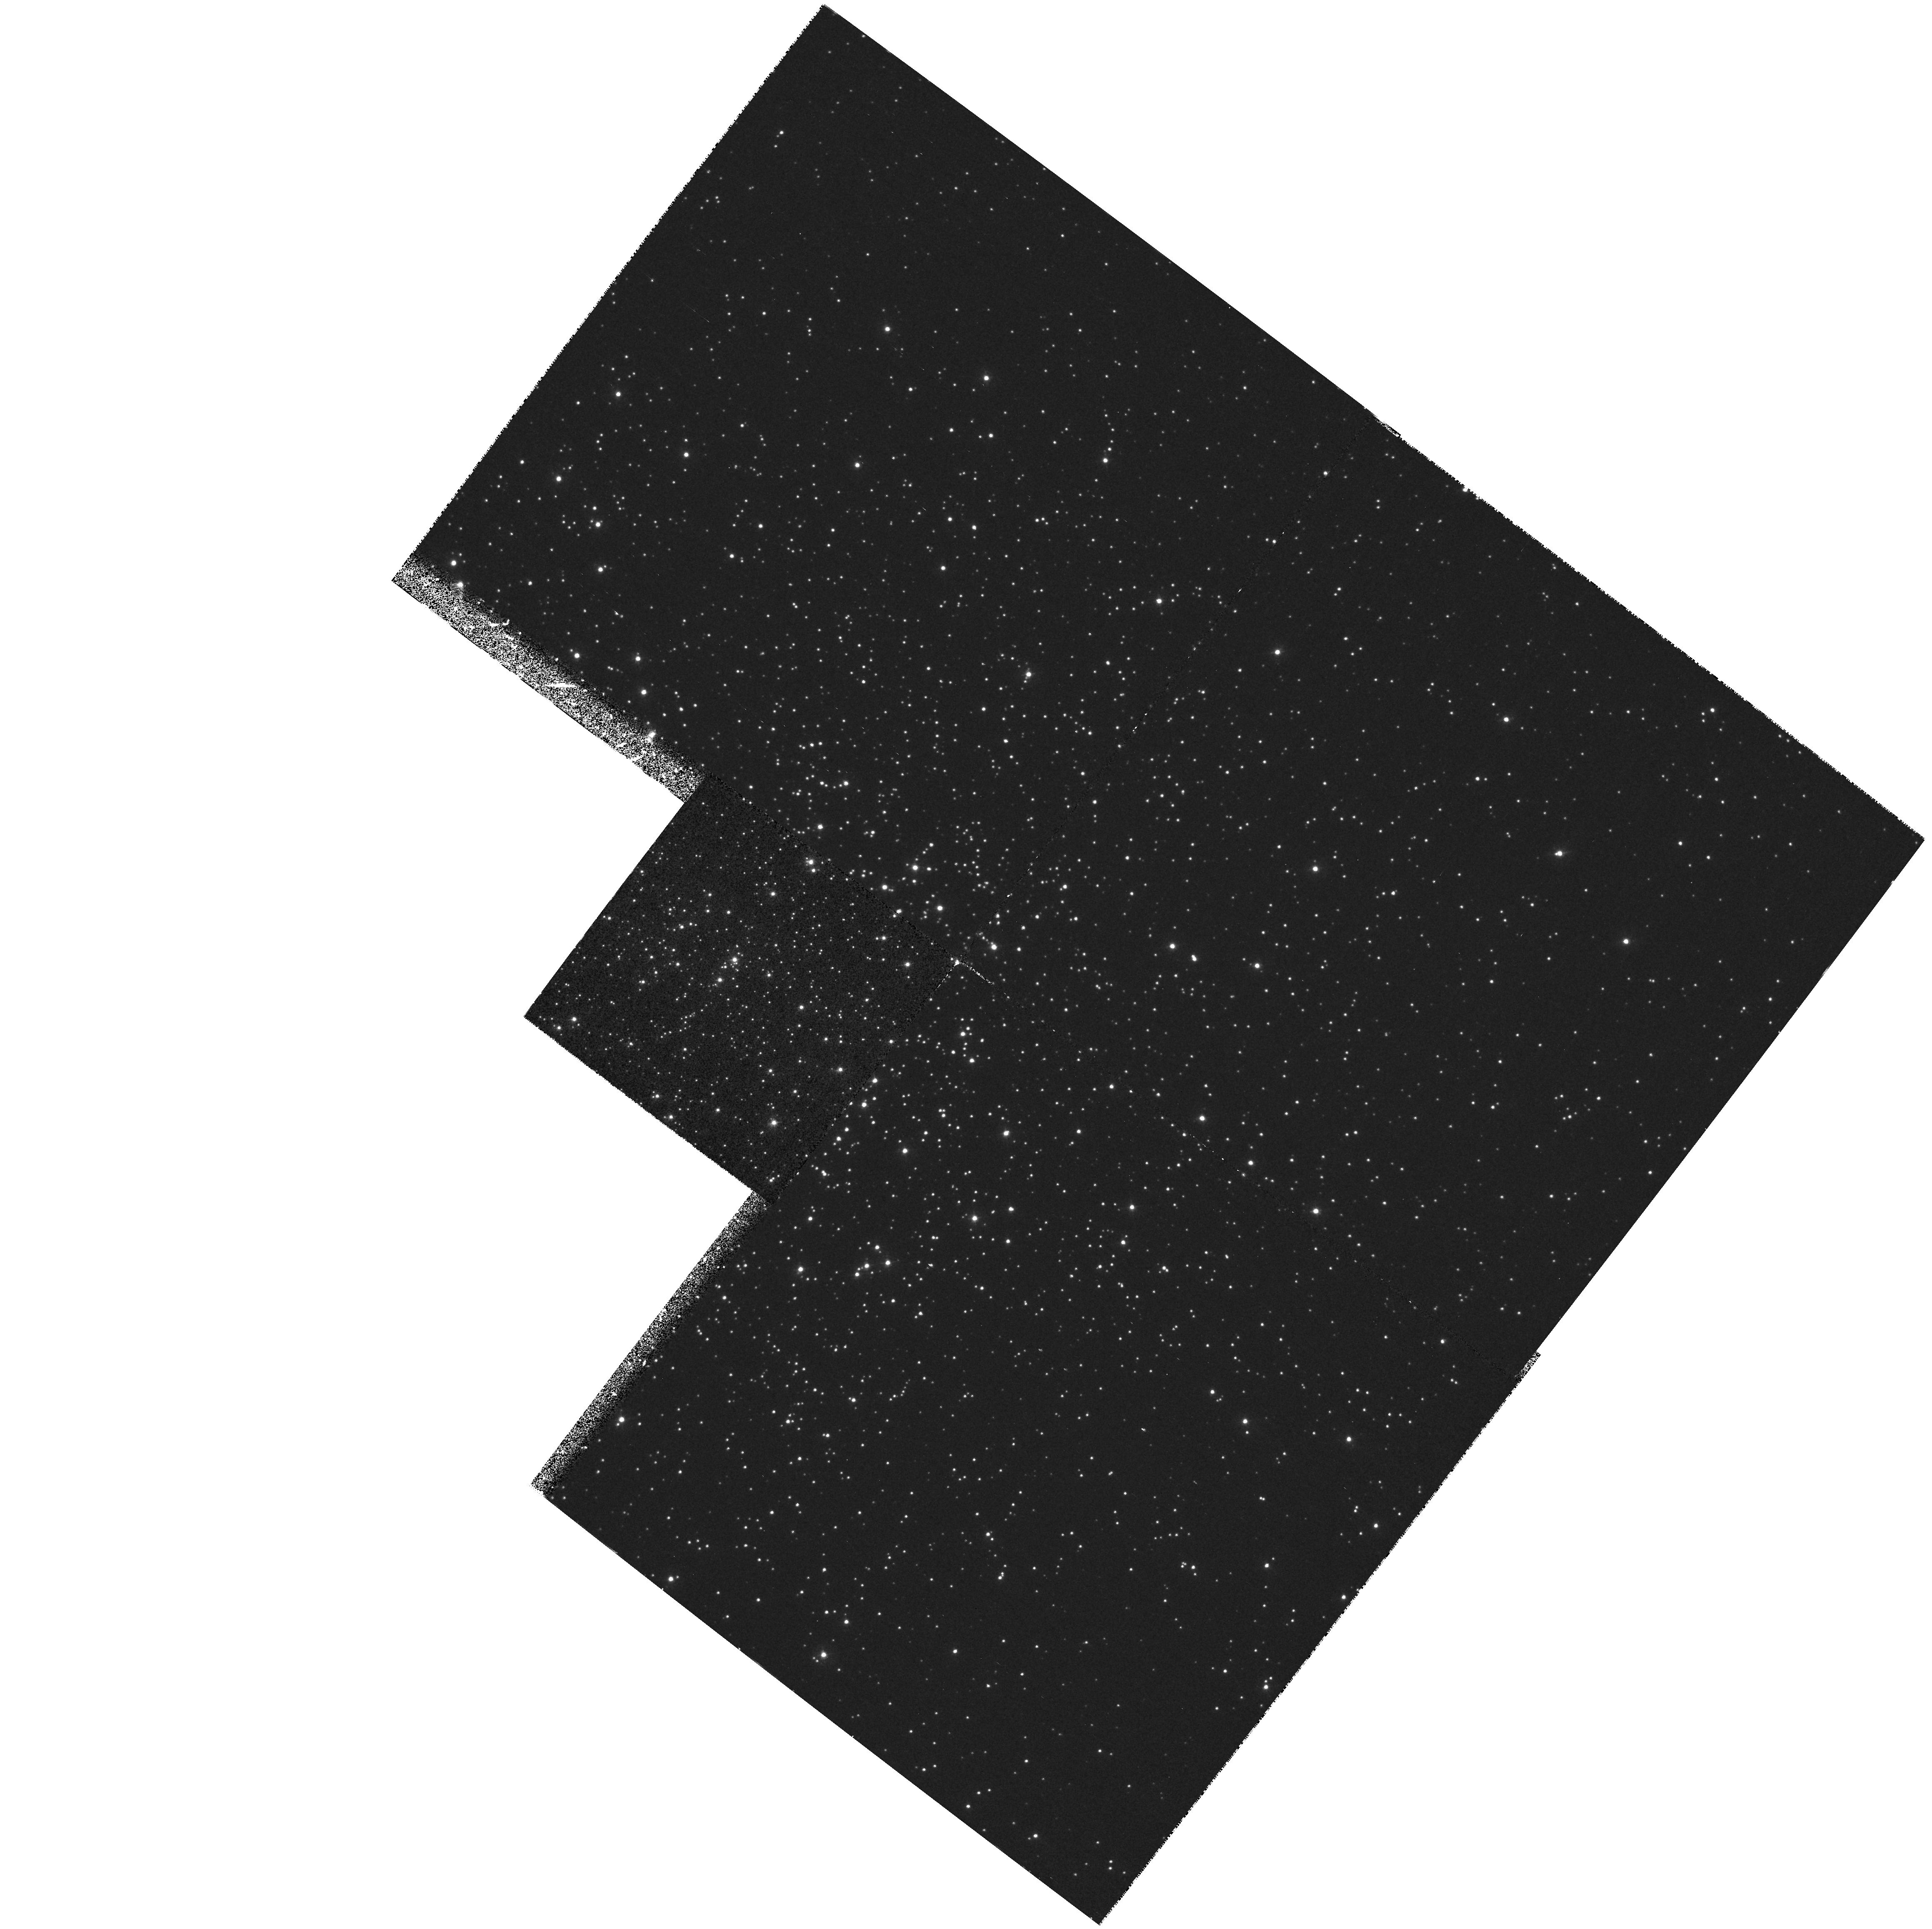
Target: NGC6171. Instrument: WFPC2/PC. Filter: F336W. Exposure: 37 min. Observation ID: hst_6460_07_wfpc2_pc_f336w_u3mu07

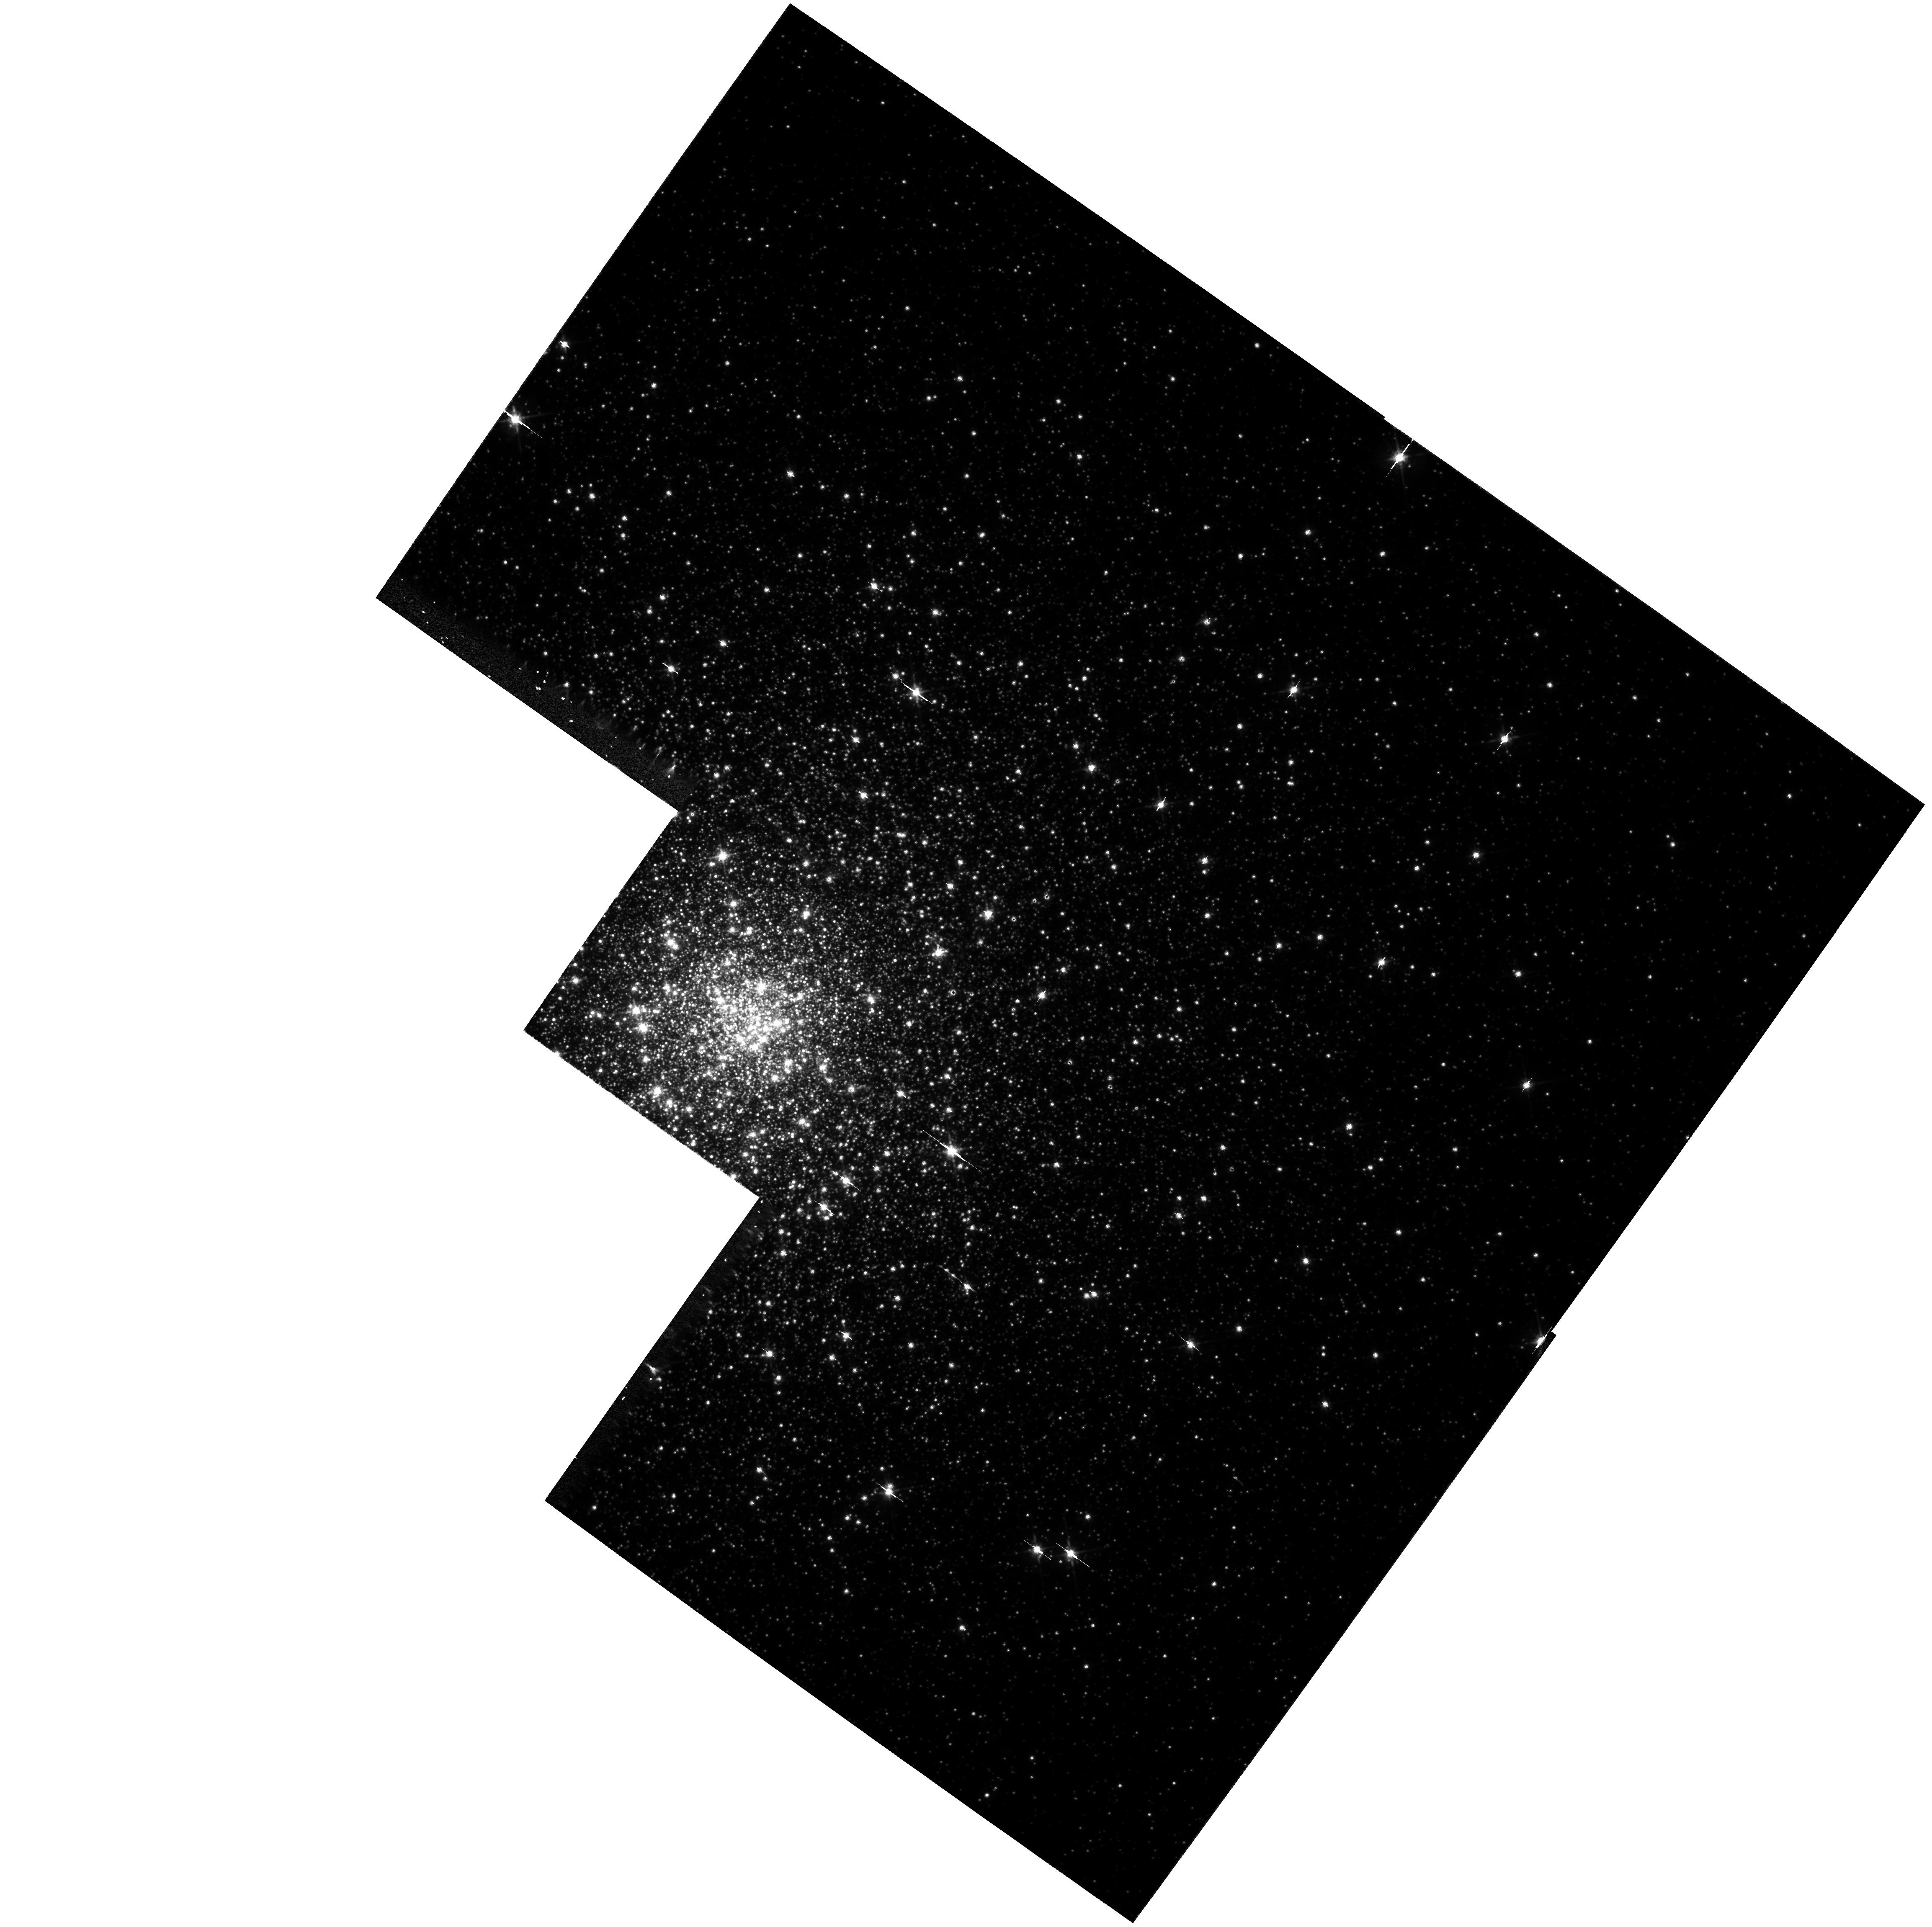
Target: NGC6093. Instrument: WFPC2/PC. Filter: F675W. Exposure: 13 min. Observation ID: hst_6460_01_wfpc2_pc_f675w_u3mu01

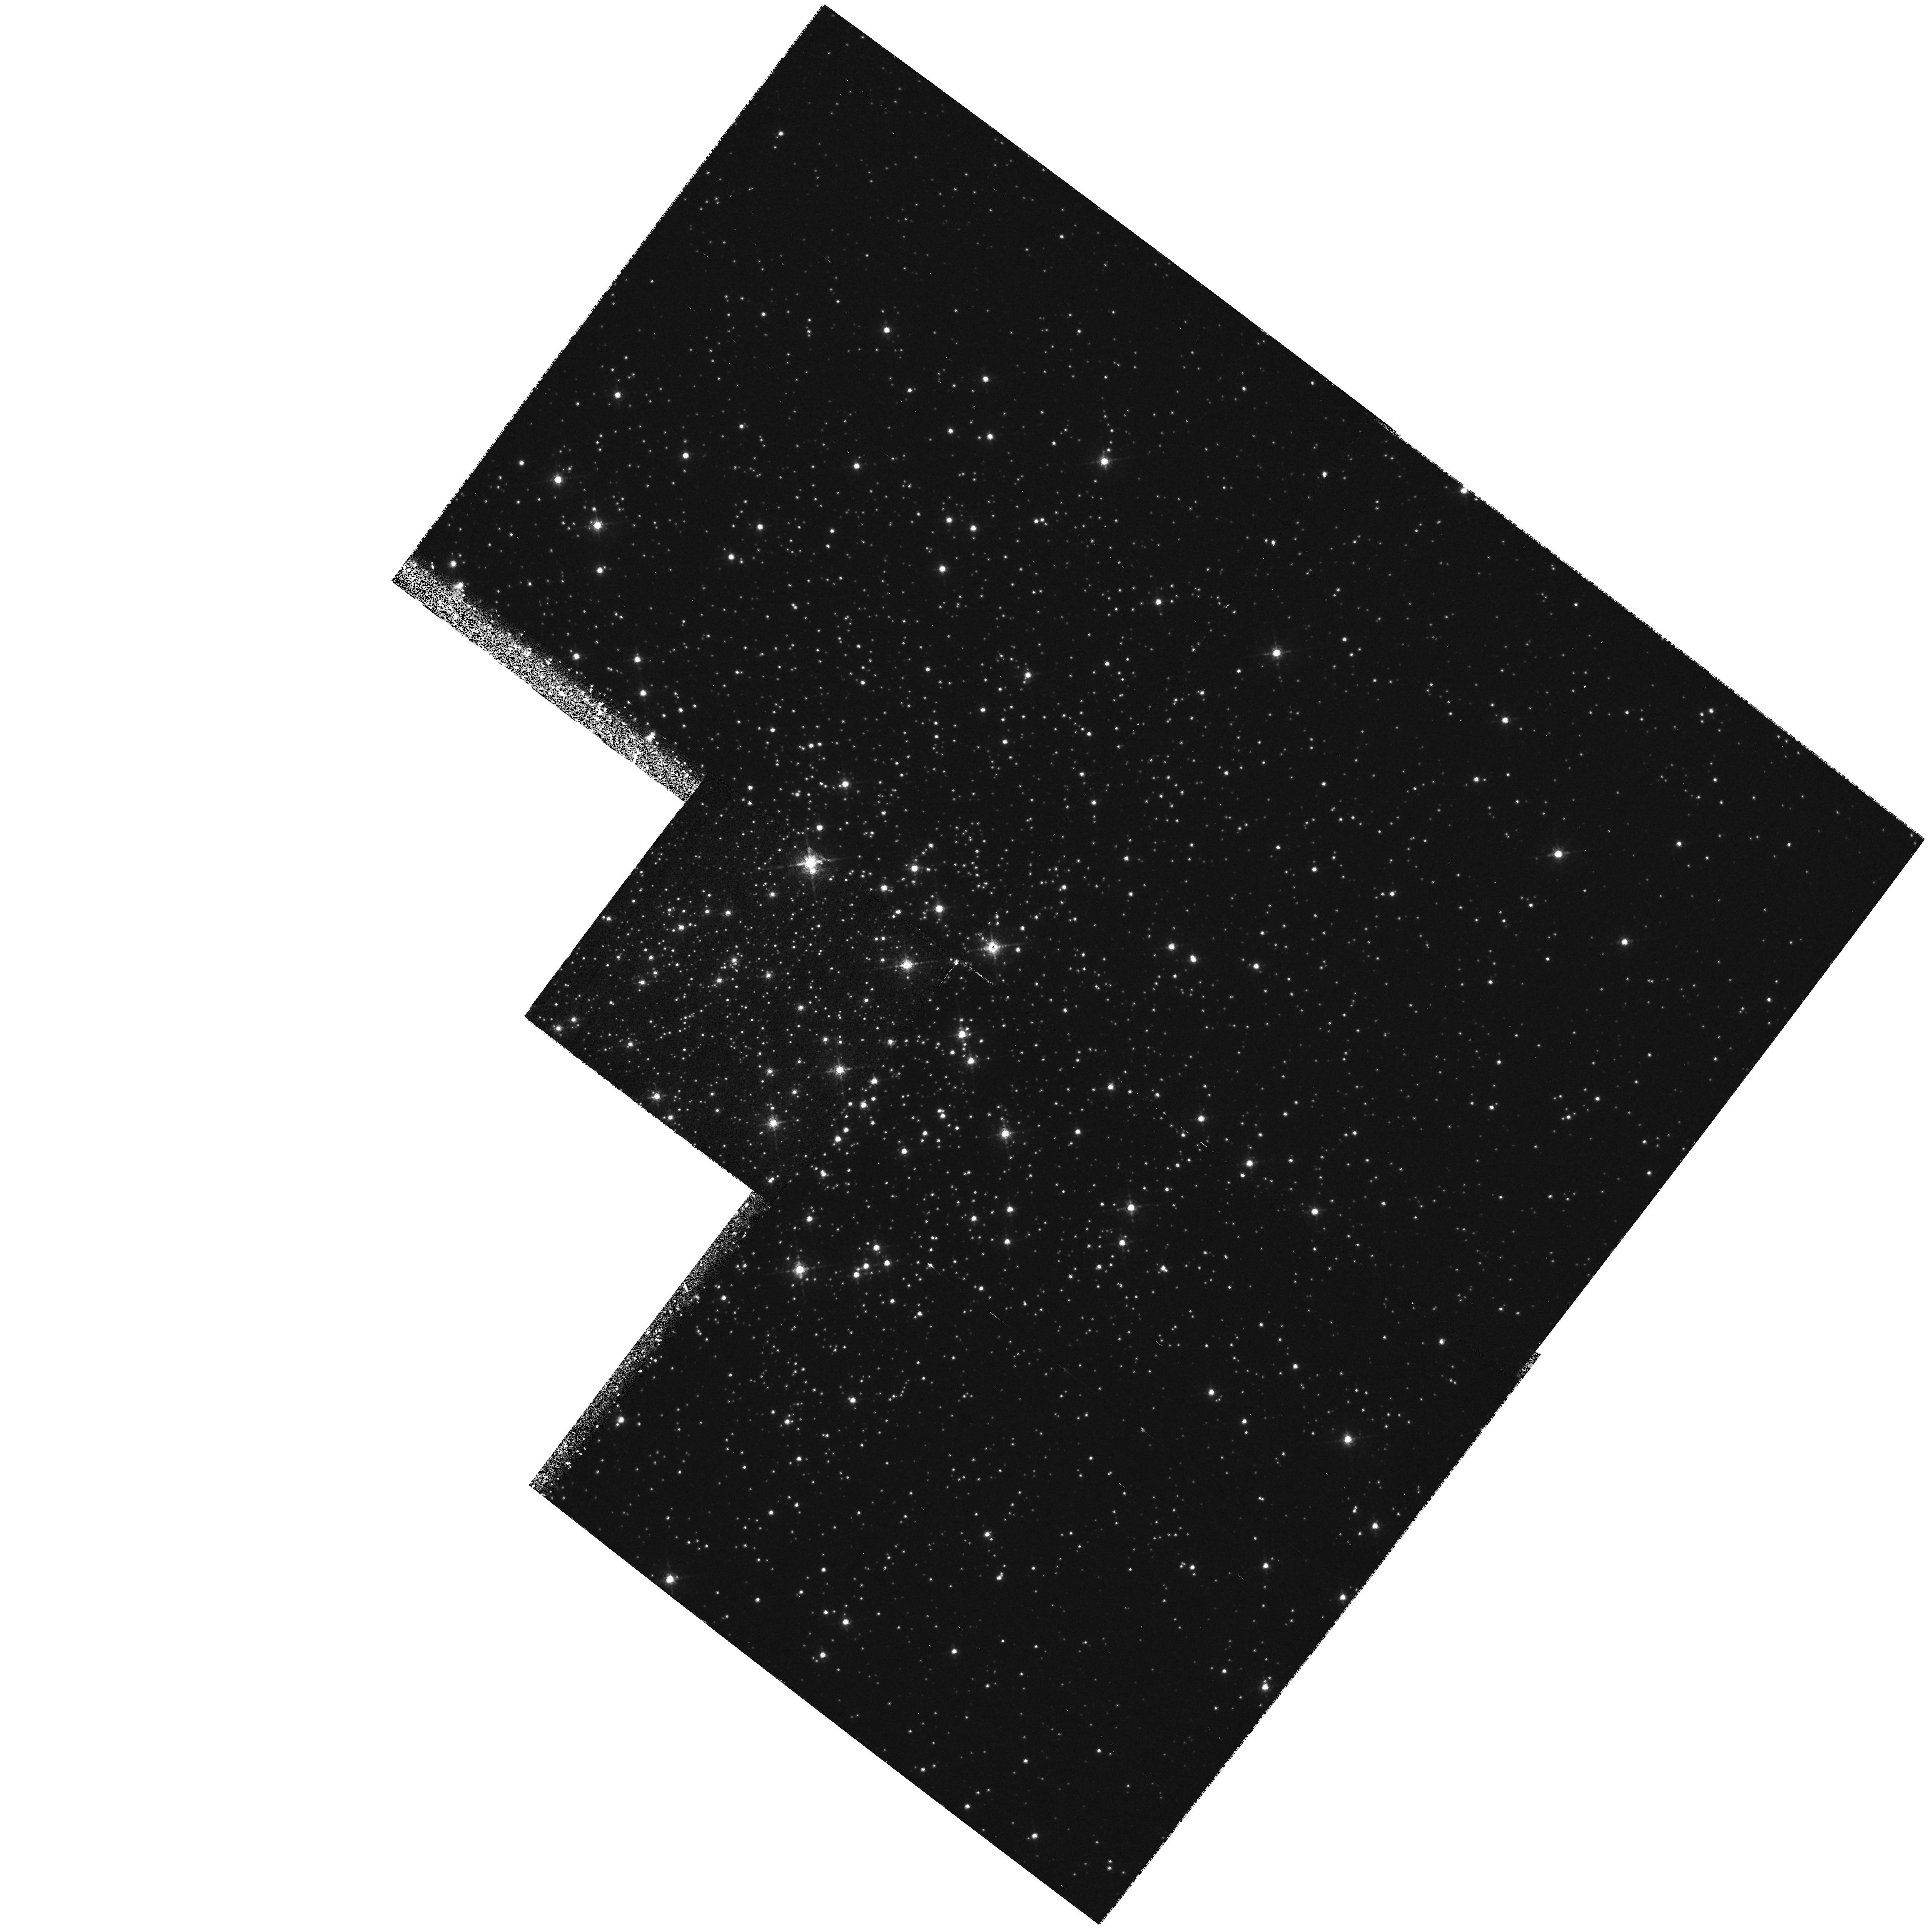
Target: NGC6171. Instrument: WFPC2/PC. Filter: F656N. Exposure: 1.1 h. Observation ID: hst_6460_06_wfpc2_pc_f656n_u3mu06

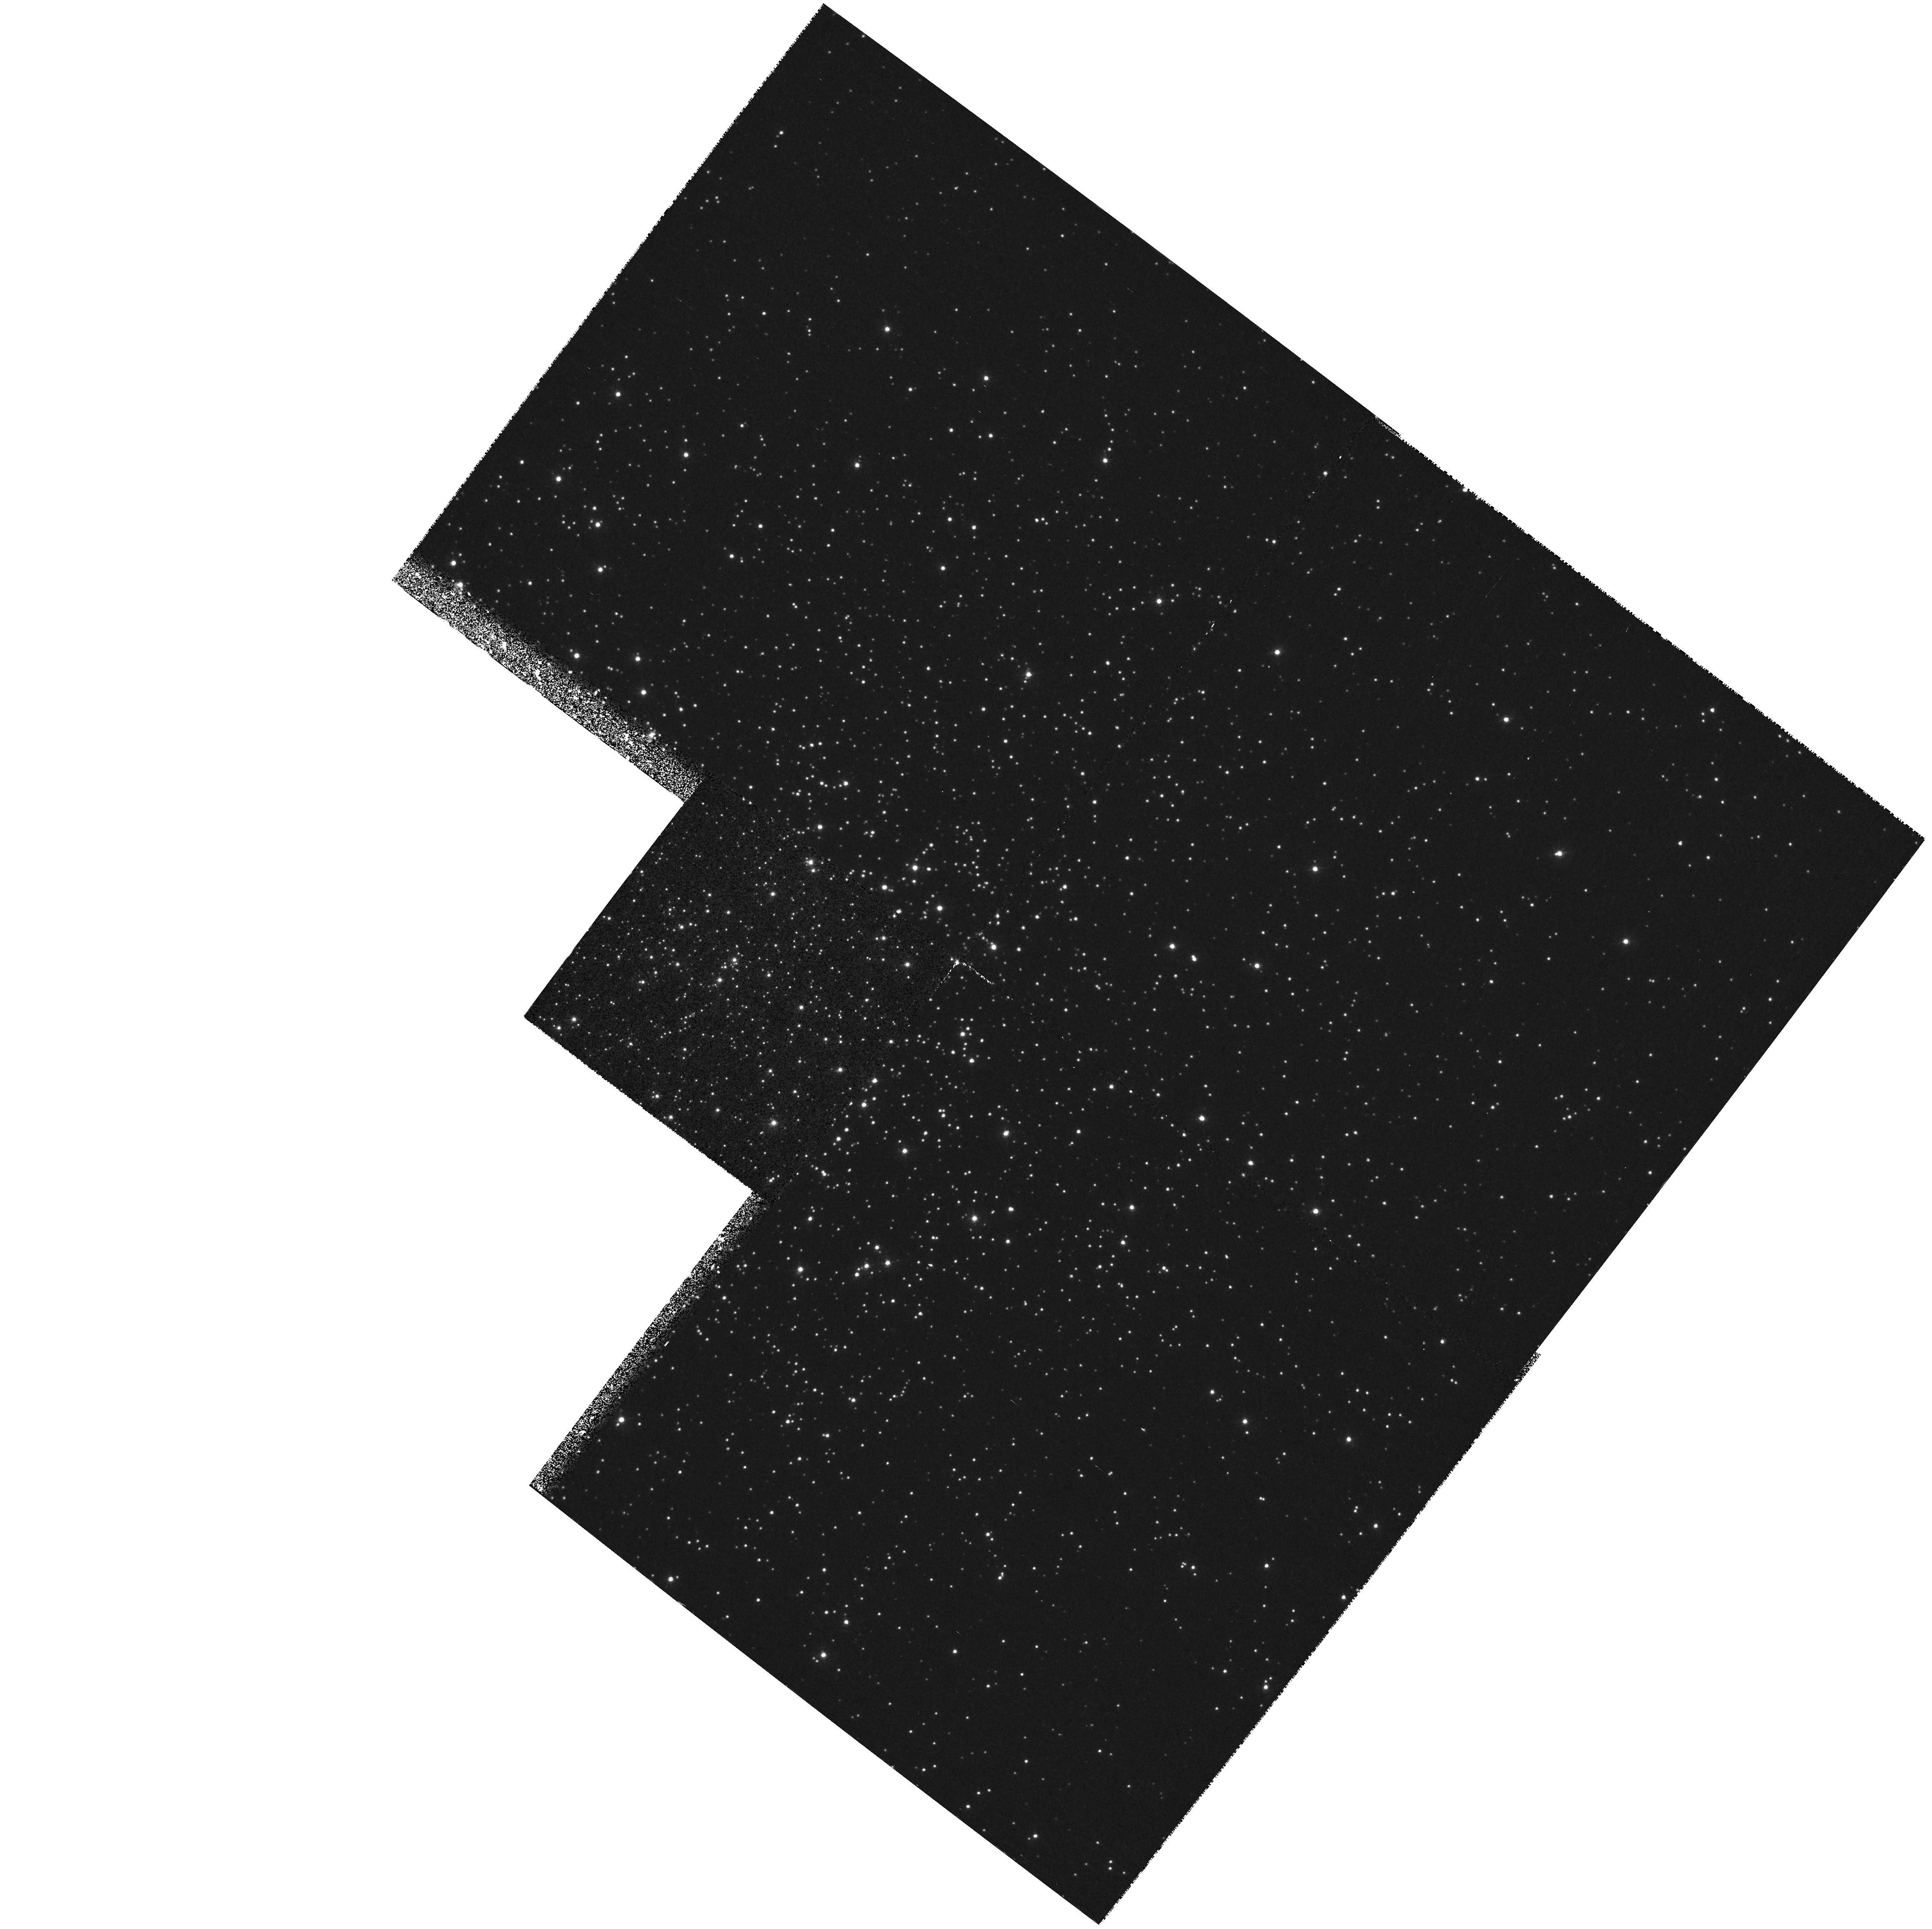
Target: NGC6171. Instrument: WFPC2/PC. Filter: F336W. Exposure: 37 min. Observation ID: hst_6460_09_wfpc2_pc_f336w_u3mu09

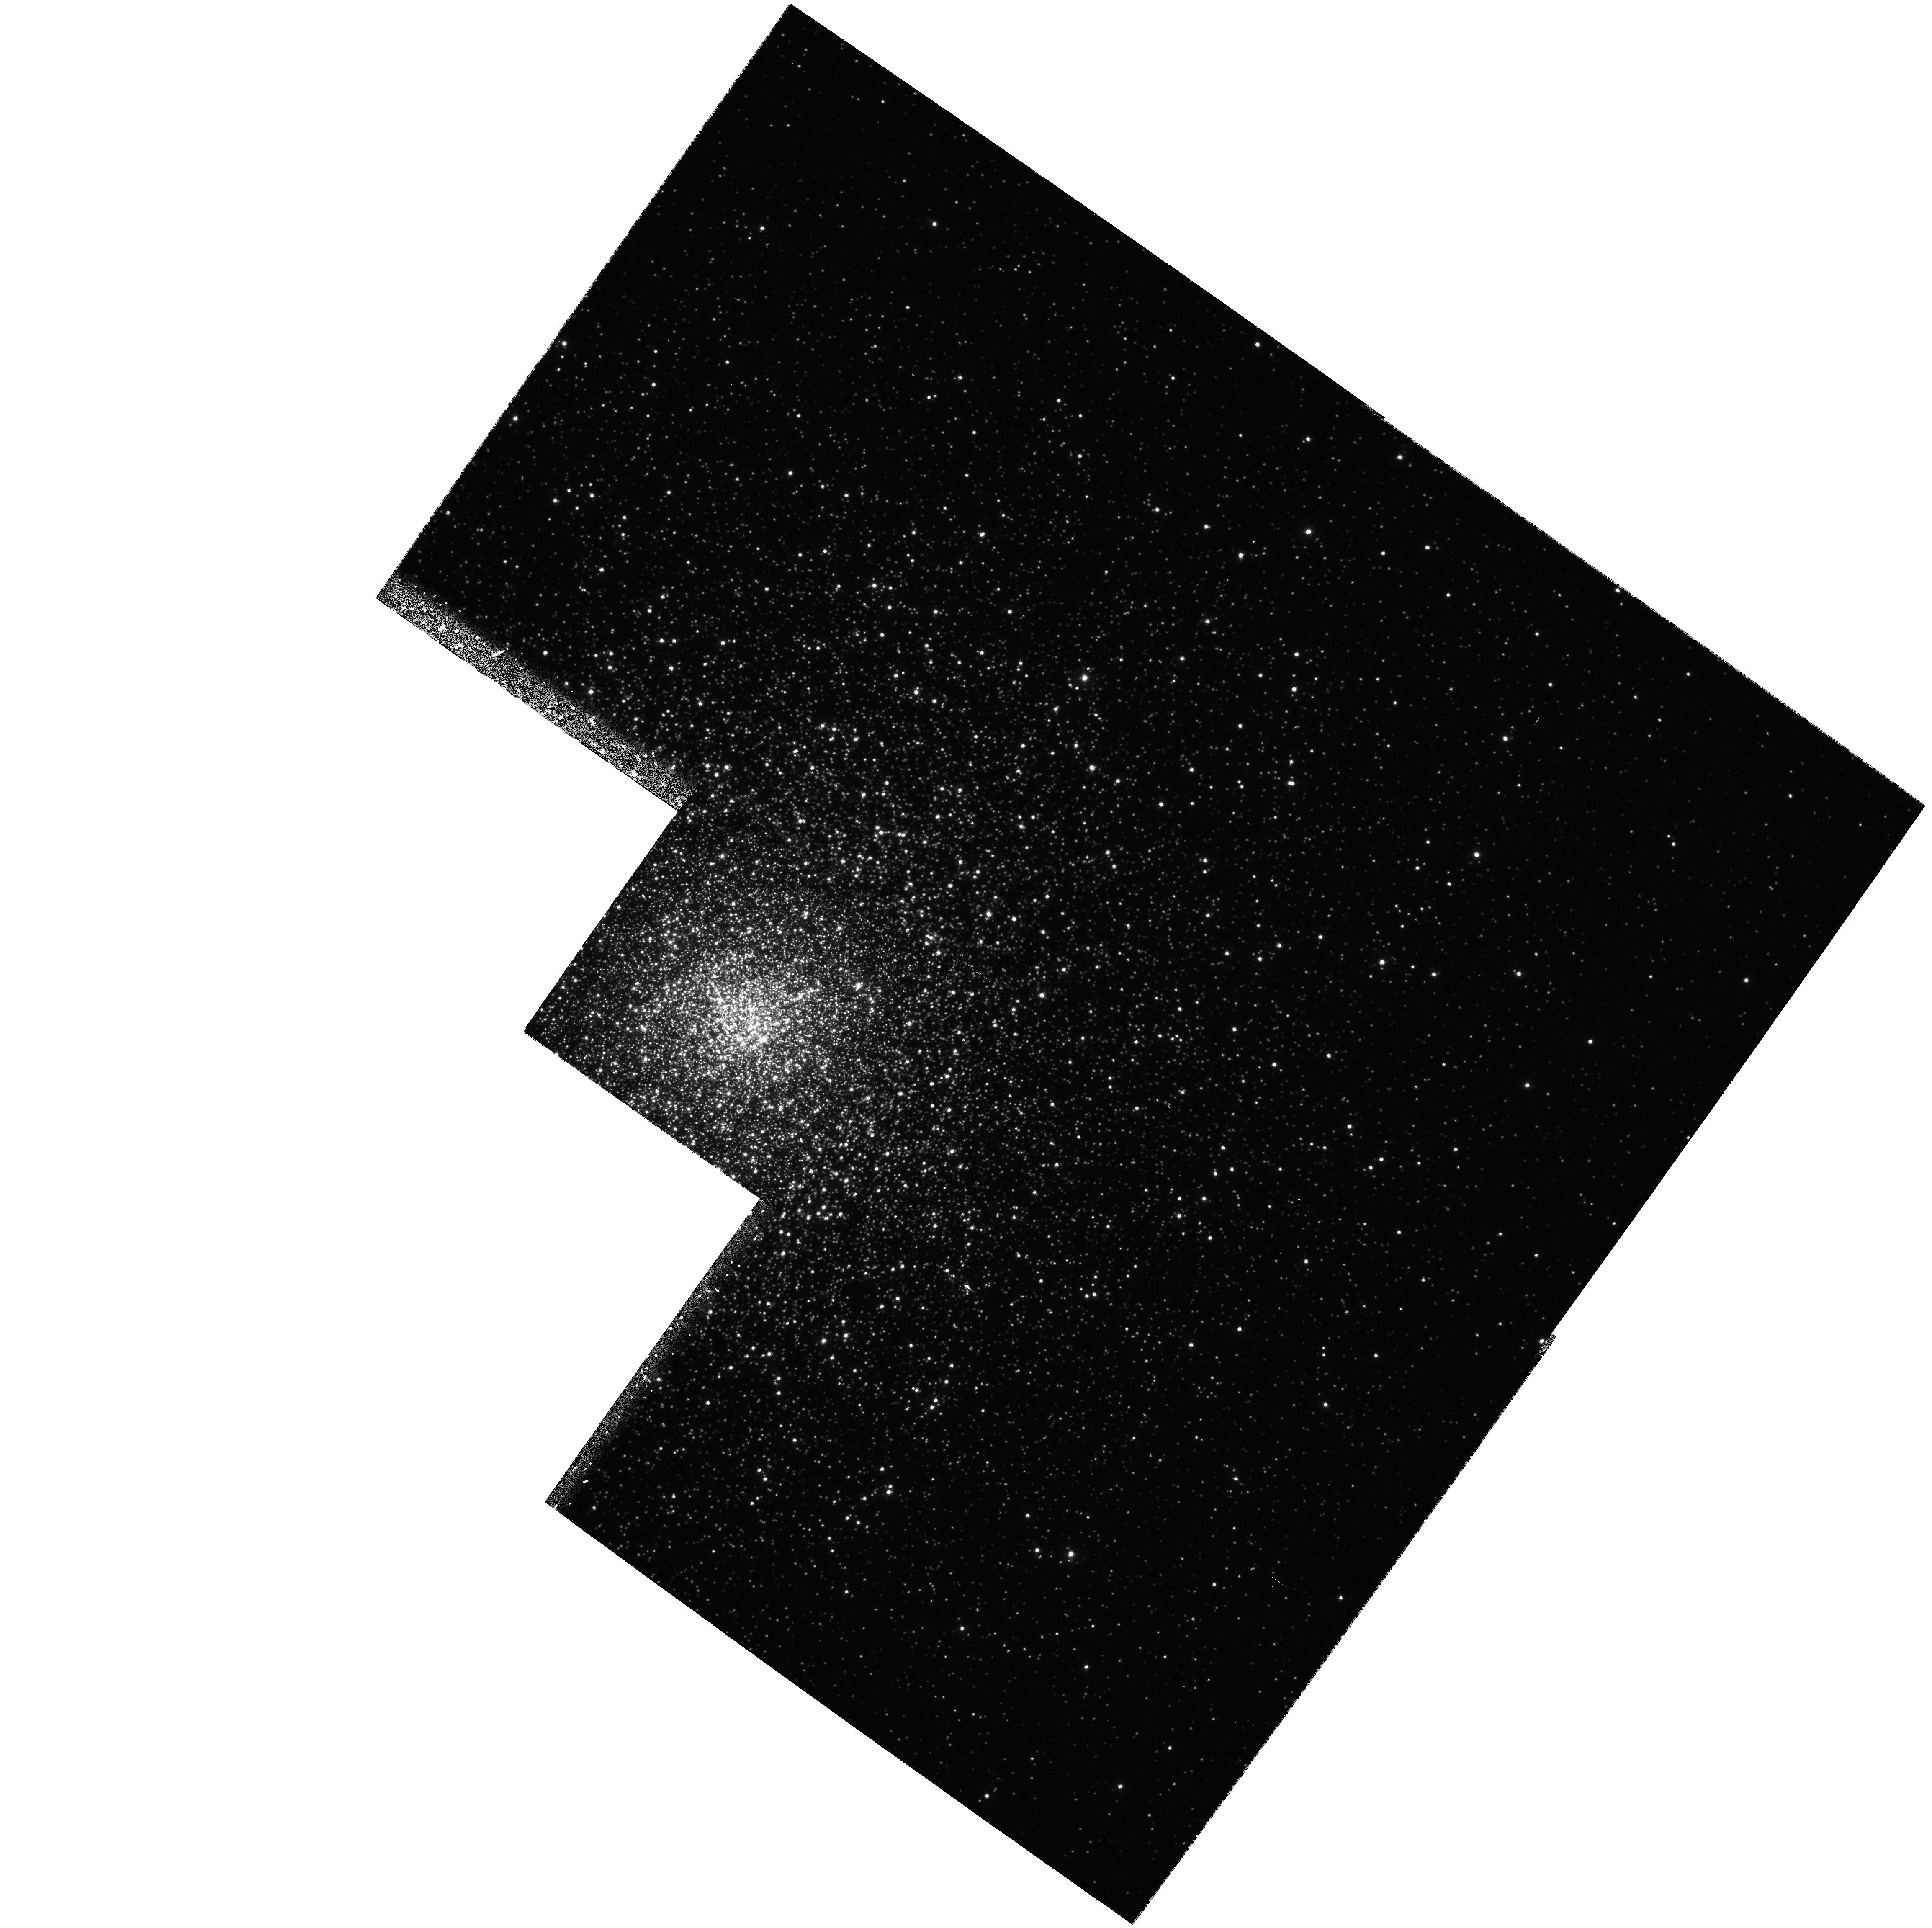
Target: NGC6093. Instrument: WFPC2/PC. Filter: F336W. Exposure: 37 min. Observation ID: hst_6460_03_wfpc2_pc_f336w_u3mu03

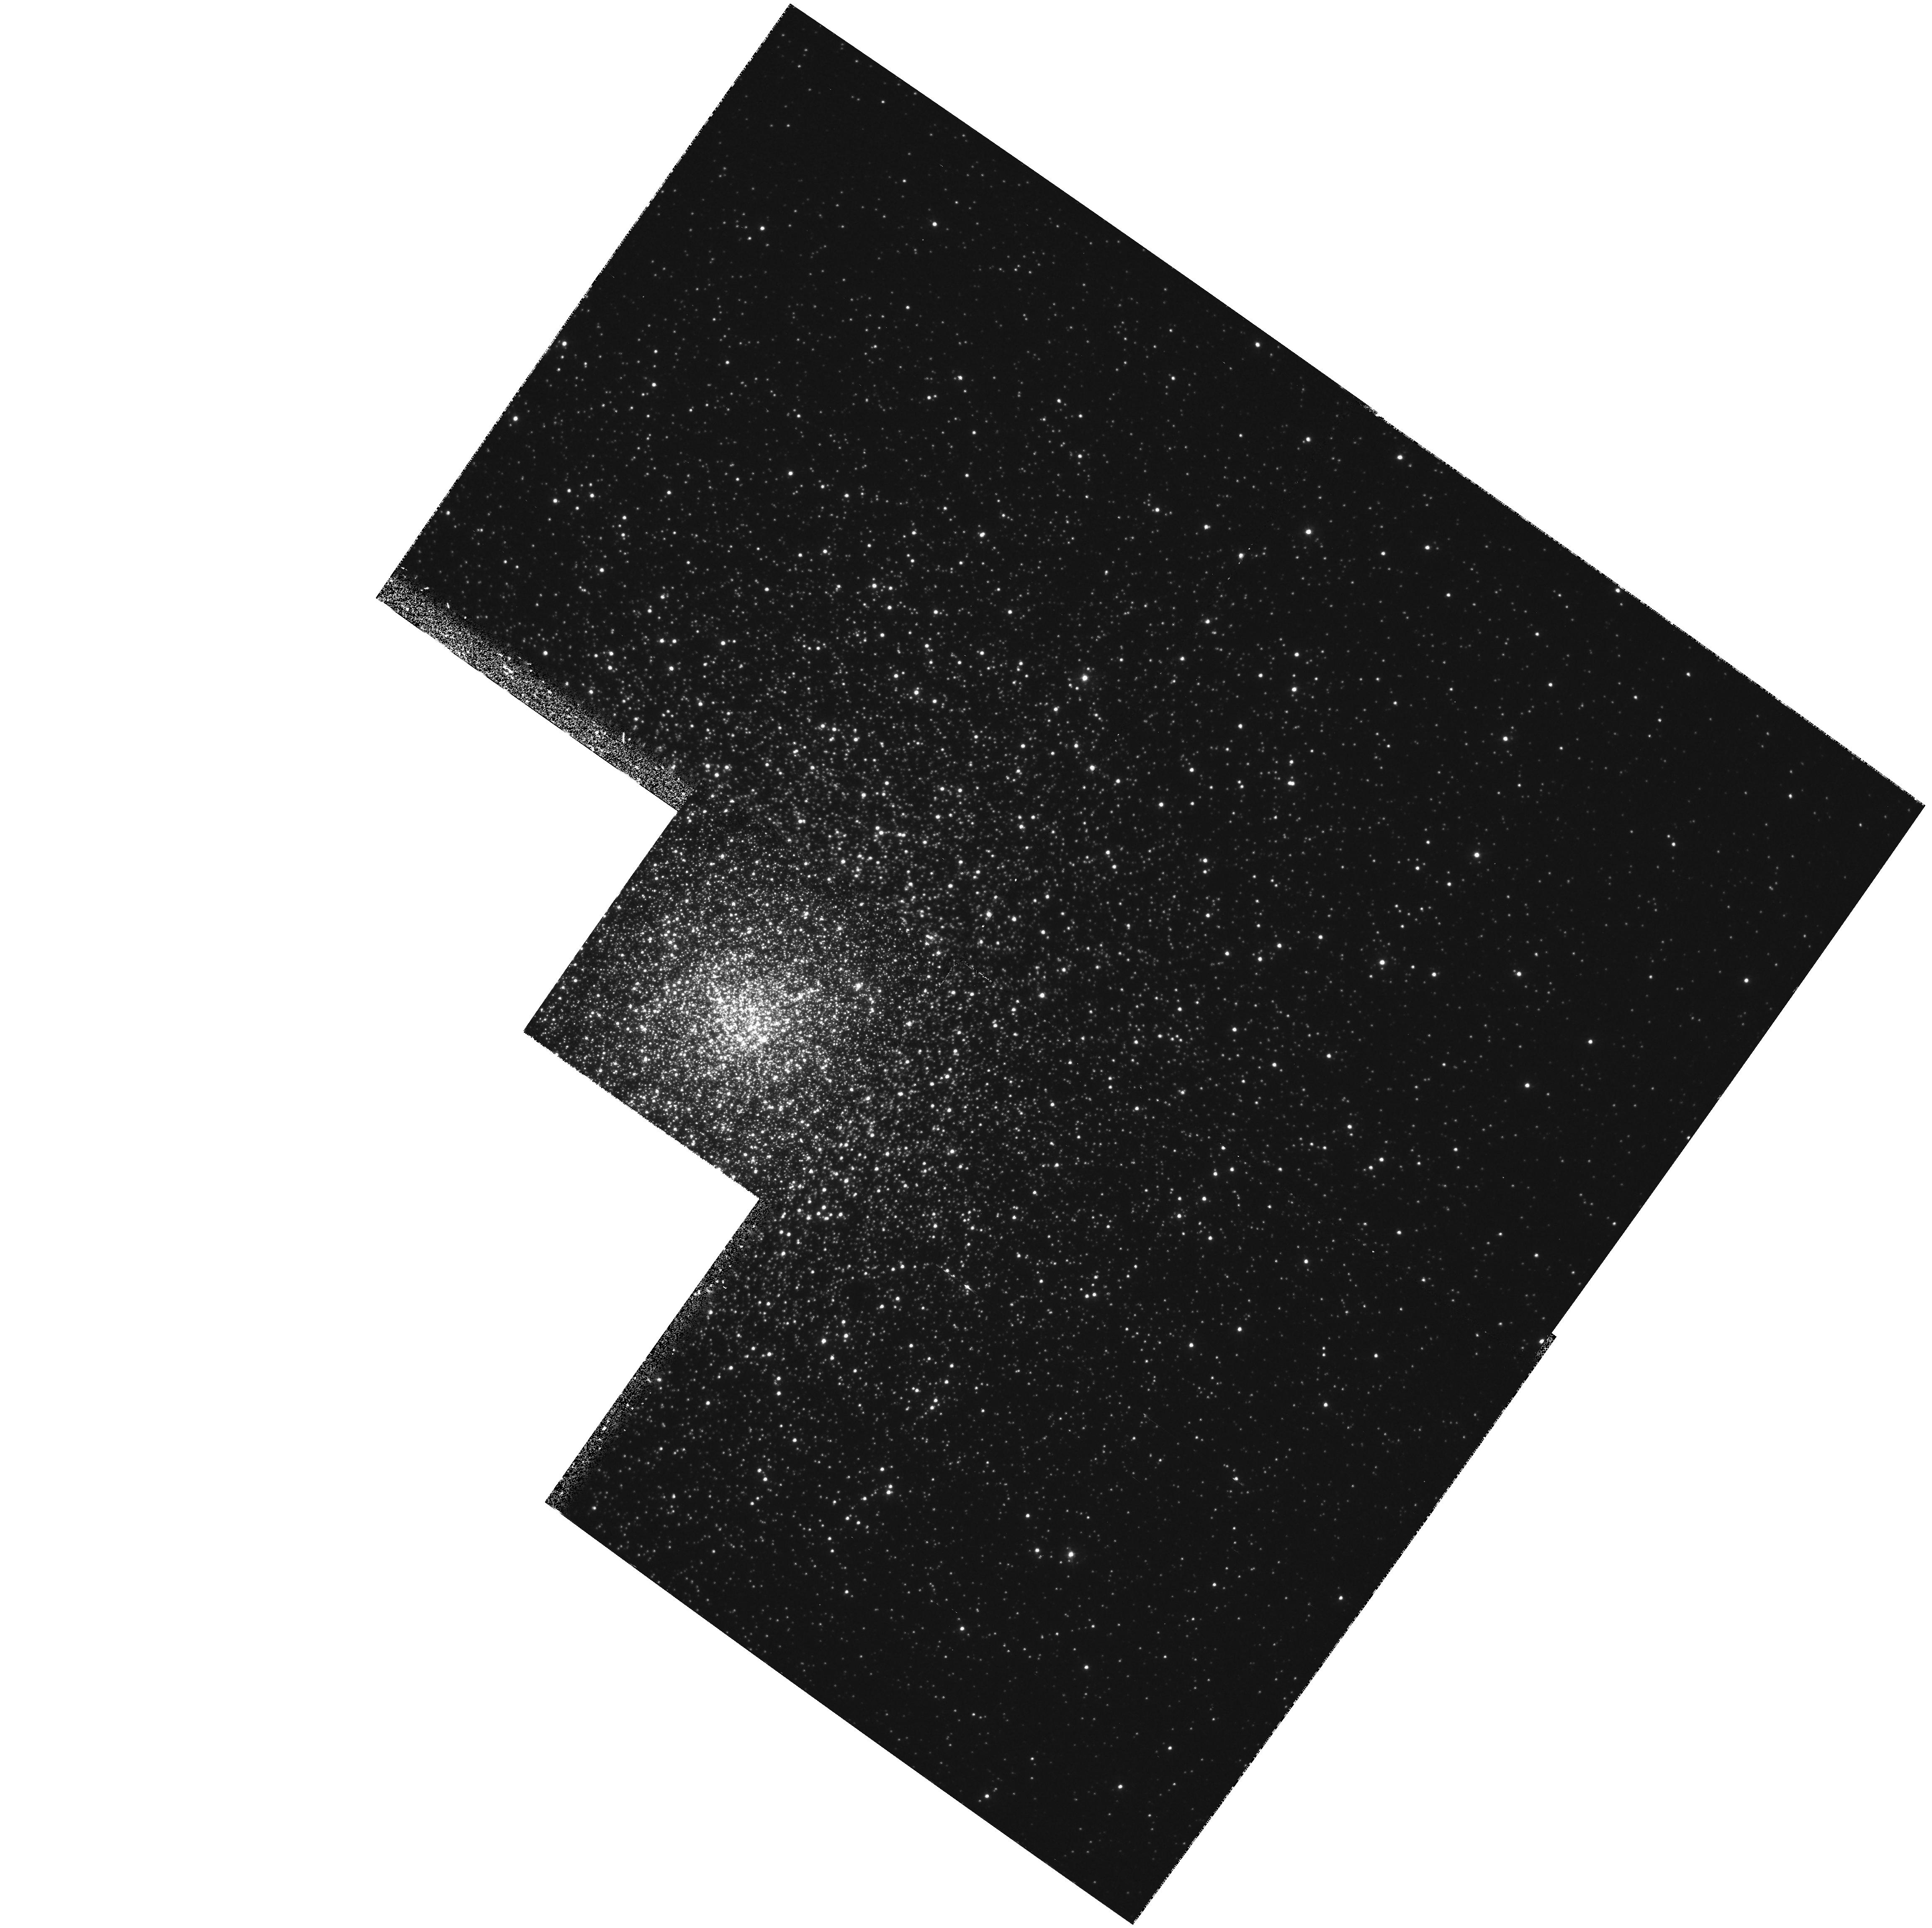
Target: NGC6093. Instrument: WFPC2/PC. Filter: F336W. Exposure: 37 min. Observation ID: hst_6460_02_wfpc2_pc_f336w_u3mu02

Where are the Dozens of Predicted Cataclysmic Variables in Globular Clusters? (PI: Shara, Michael)

WFPC2 imaging of globular cluster cores provides us with a unique opportunity to detect erupting cataclysmic variables (CVs) because they should be relatively common in the core. Two body tidal capture theory predicts that all binary systems should be relatively common in globular clusters, up to several orders of magnitude greater in relative number than in the Galactic field. Among the most common binaries should be CVs because of the high presumed abundance of white dwarfs in globular cores. However, only a handful of confirmed CVs have been discovered in globular clusters to date. This paucity brings into question the dynamical theories which predict great numbers of CVs. We propose to image the cores of two globular clusters with WFPC2 at five epochs to detect outbursting CVs - dwarf novae (DN). We also propose to retrieve from the archive globular cluster WFPC2 data, cycles 4 & 5, that were taken over multiple epochs to search for erupting DN. At any given time ~15\ to find ~30\ two epochs. Clusters for which we have three or more epochs should yield >~50\ DN exist in the cores of globular clusters will either support present dynamical theories or strongly constrain new theories that can adequately explain these results.